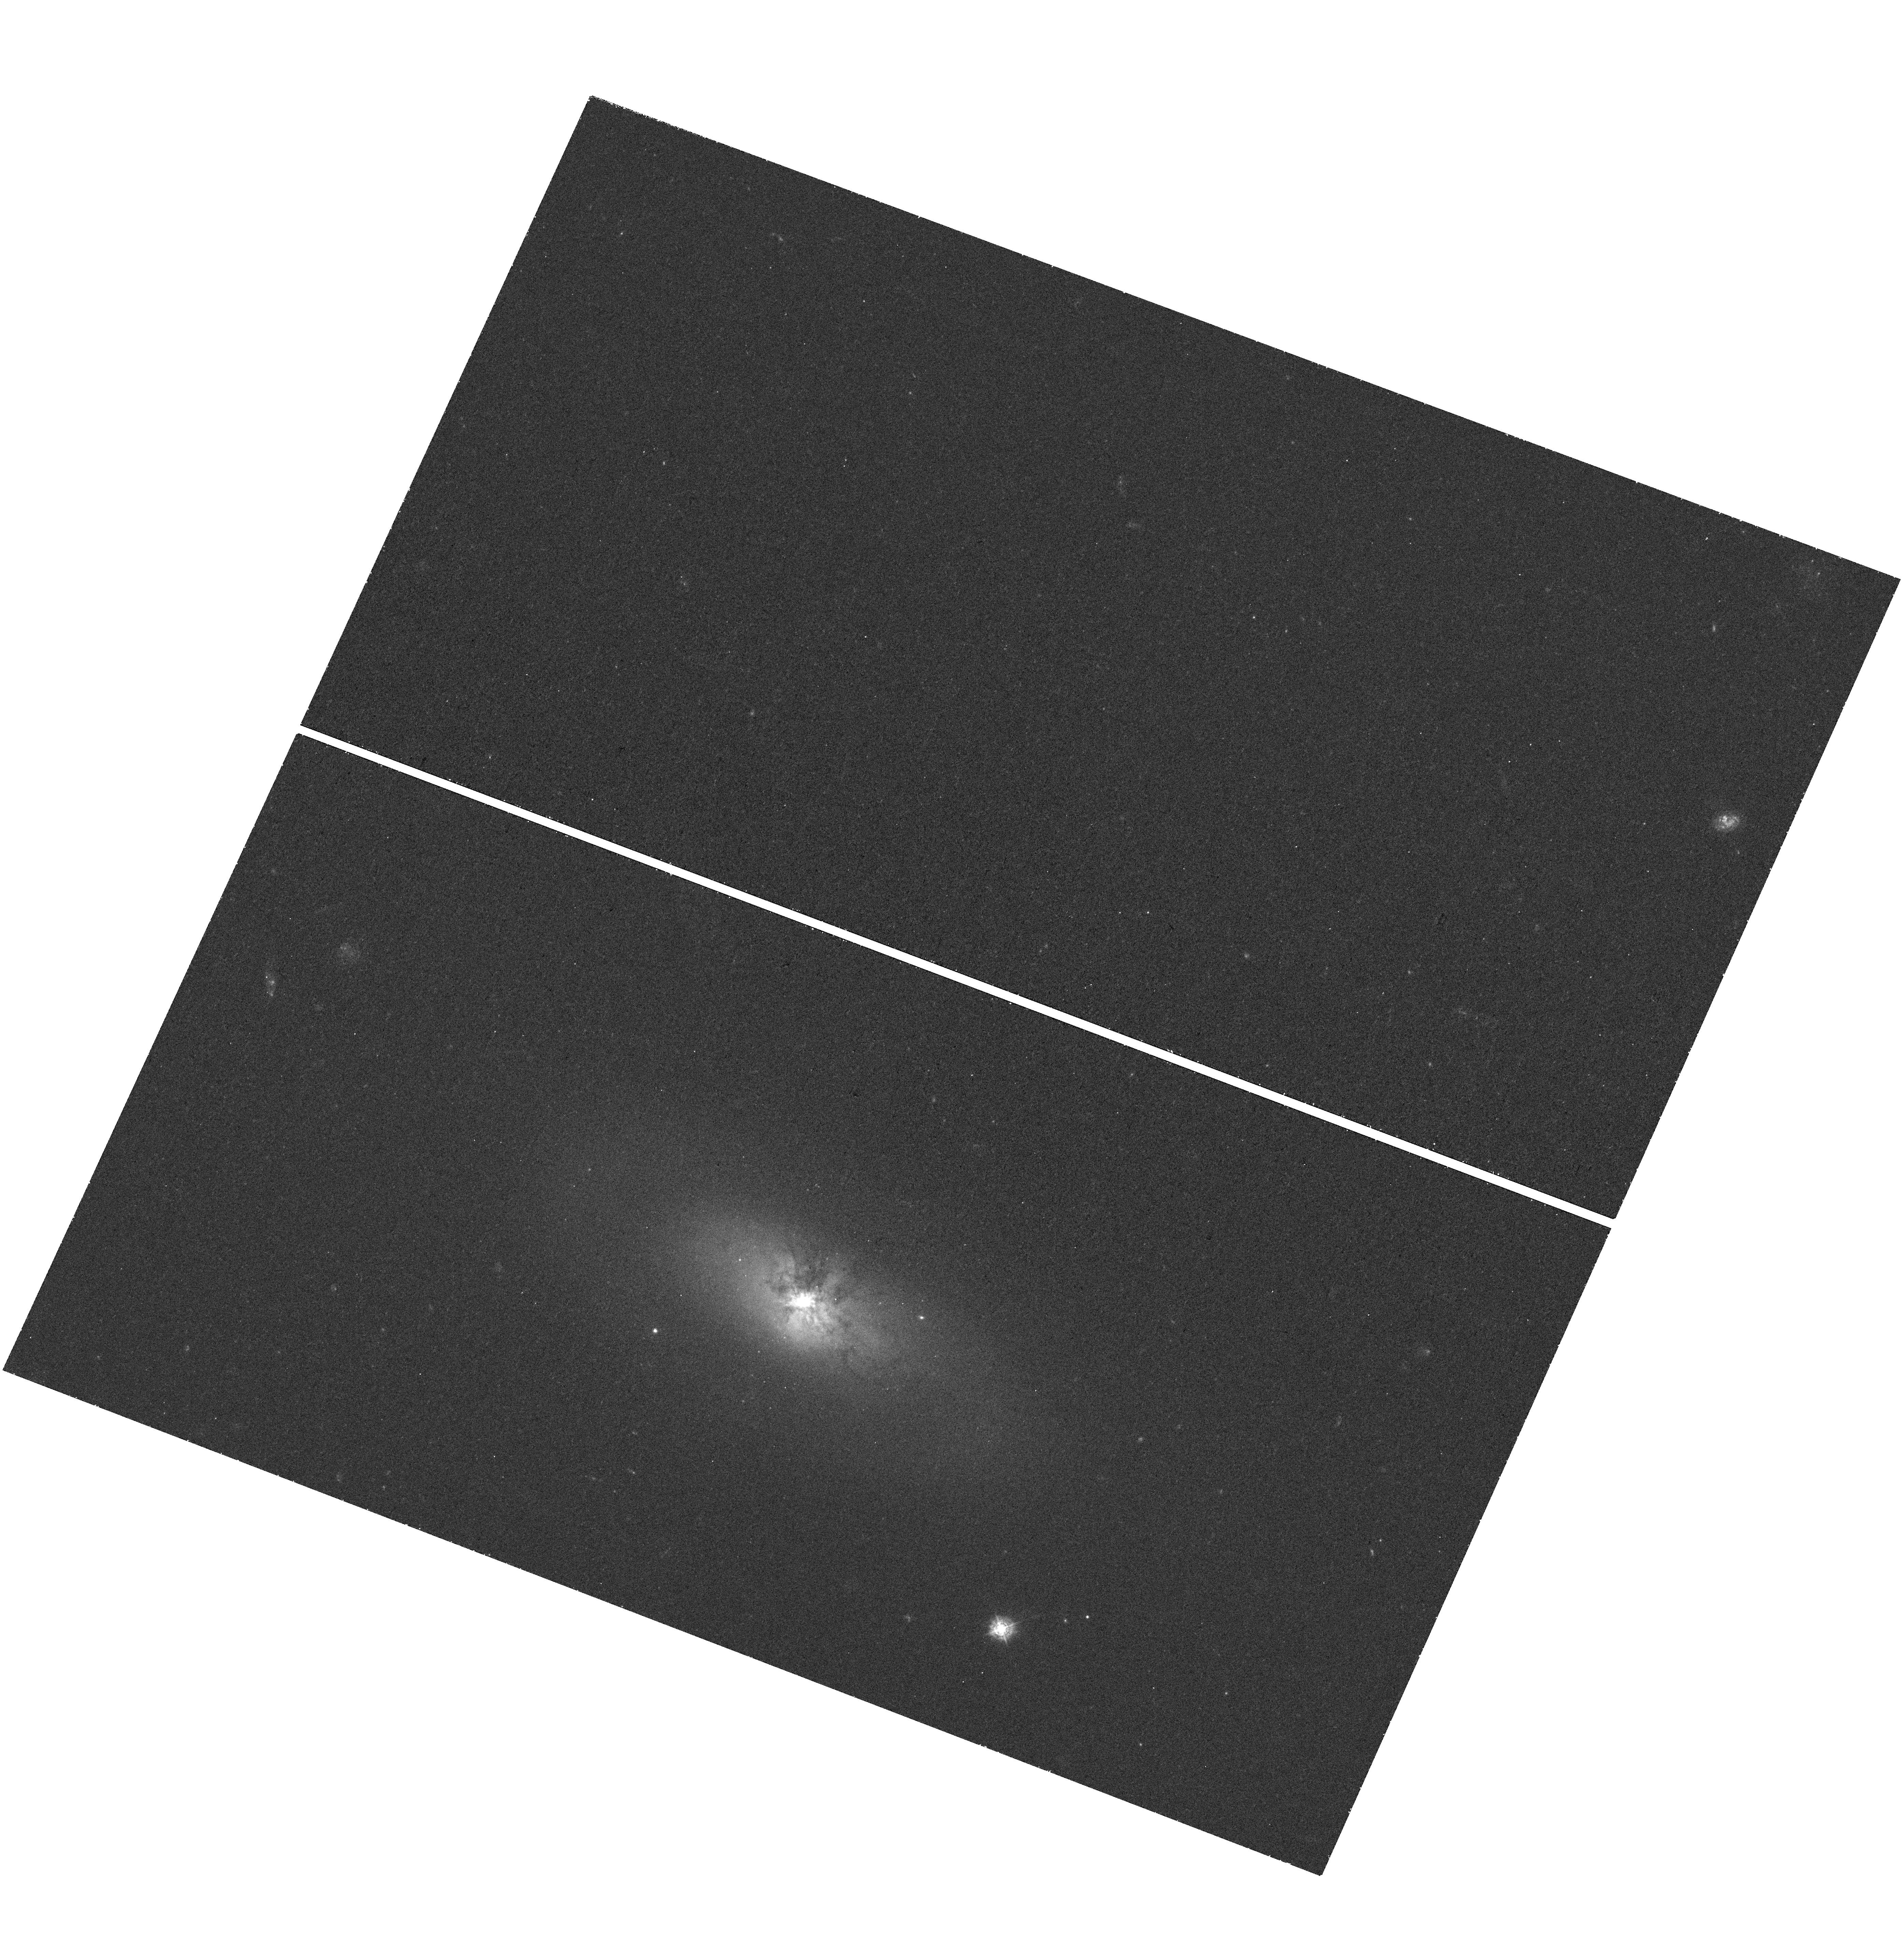
Target: NGC-4355
Instrument: WFC3/UVIS
Filter: F336W
Exposure: 42 min
Observation ID: hst_14728_02_wfc3_uvis_f336w_ida602

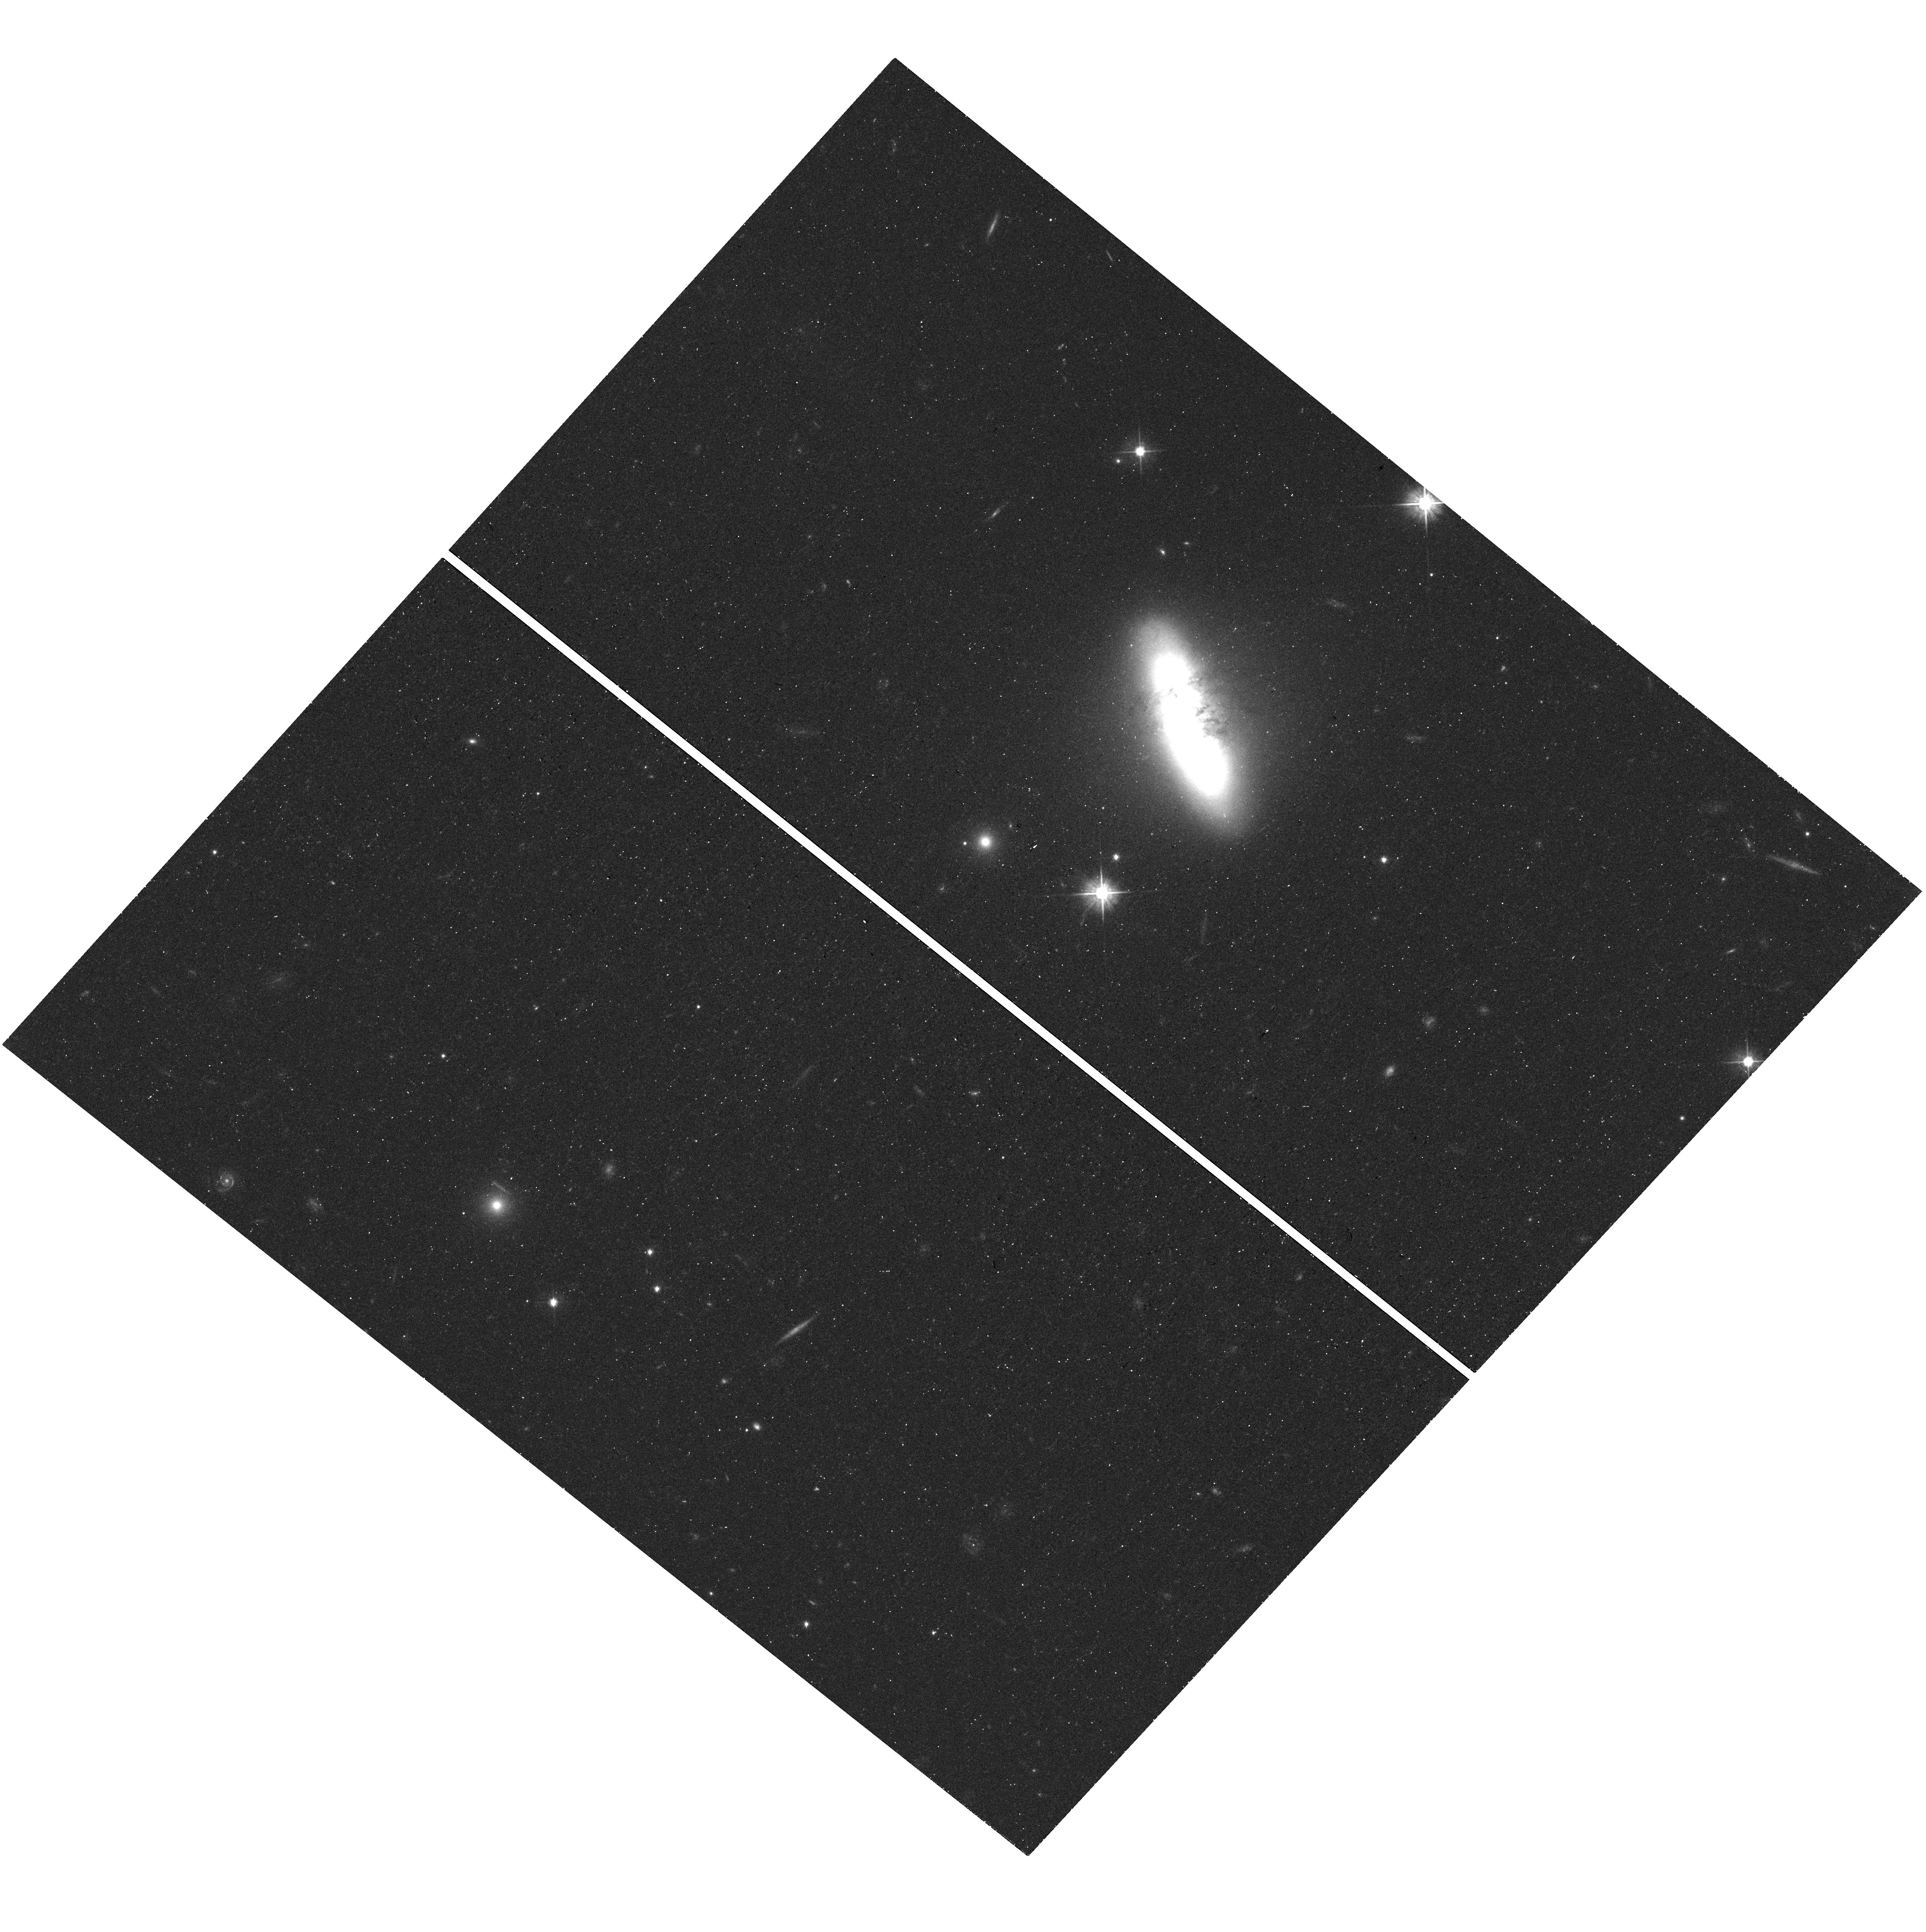
Target: CGCG-049-057
Instrument: WFC3/UVIS
Filter: F555W
Exposure: 16 min
Observation ID: hst_14728_03_wfc3_uvis_f555w_ida603

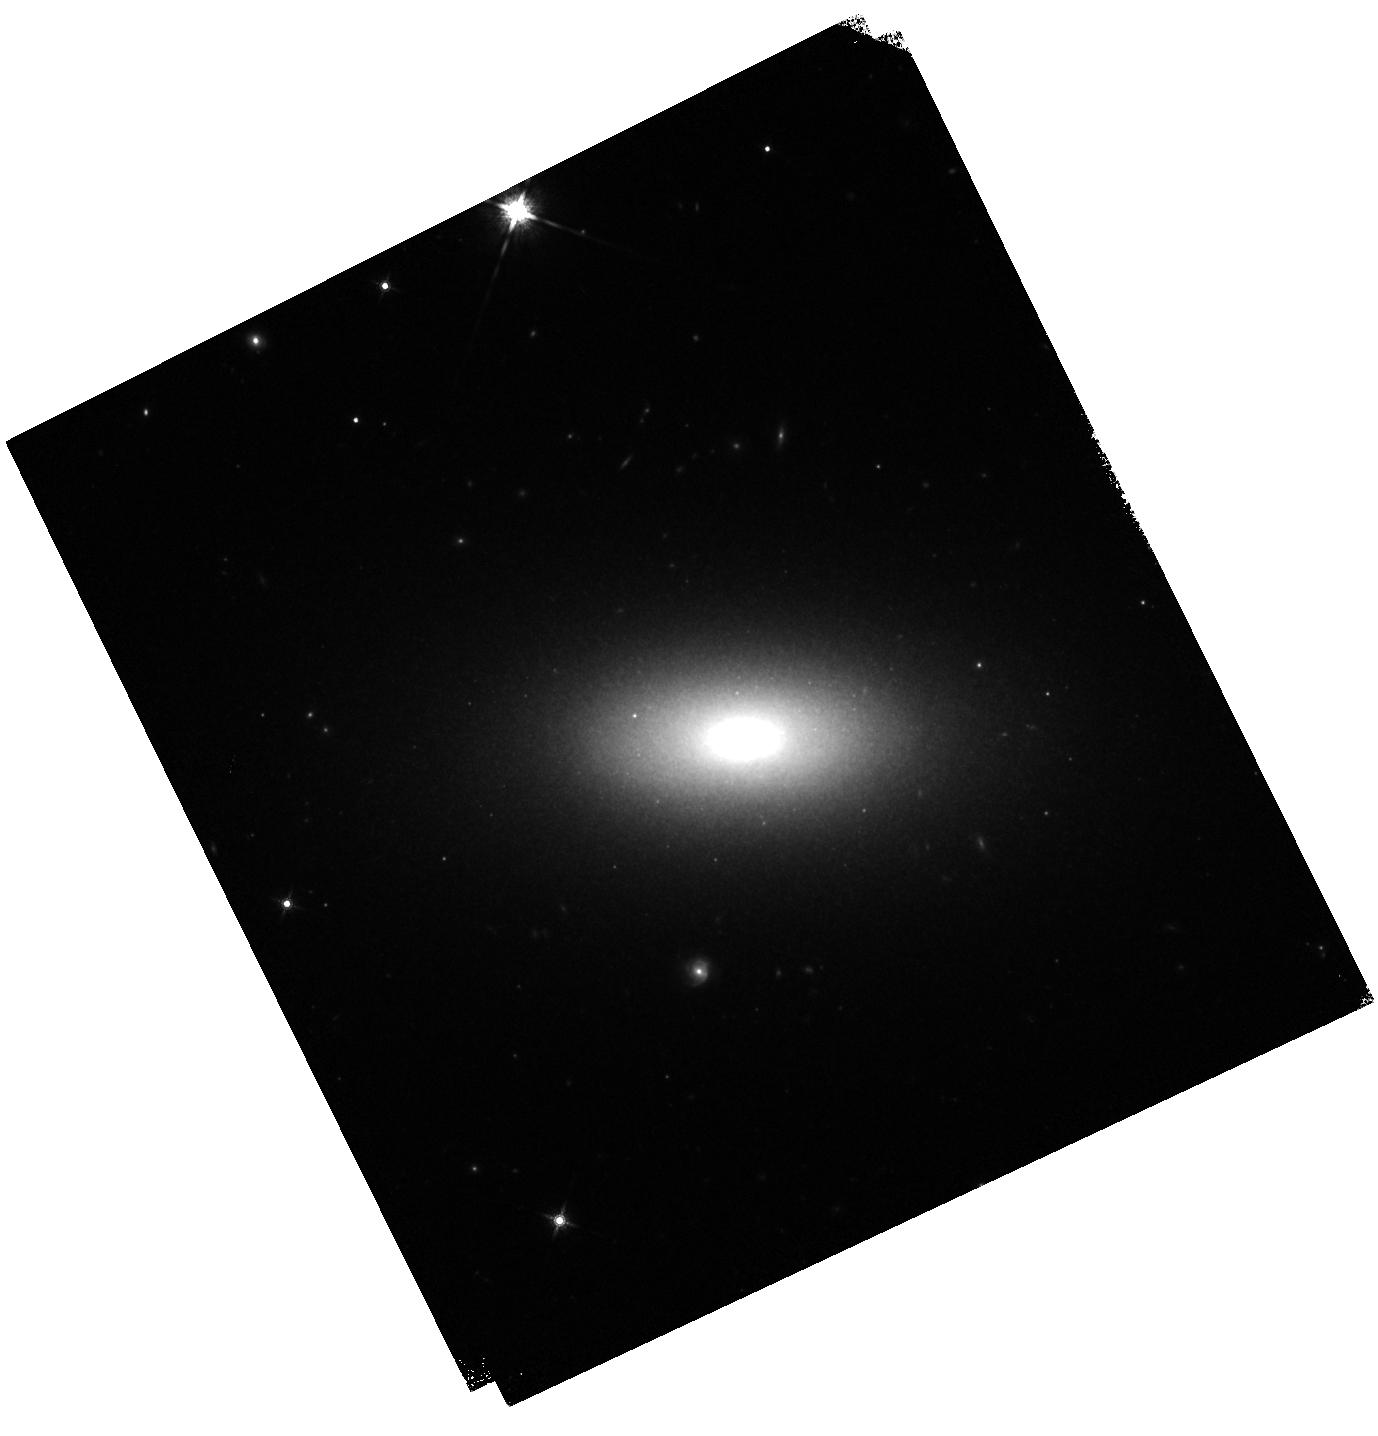
Target: NGC-1377
Instrument: WFC3/IR
Filter: F160W
Exposure: 6 min
Observation ID: hst_14728_01_wfc3_ir_f160w_ida601

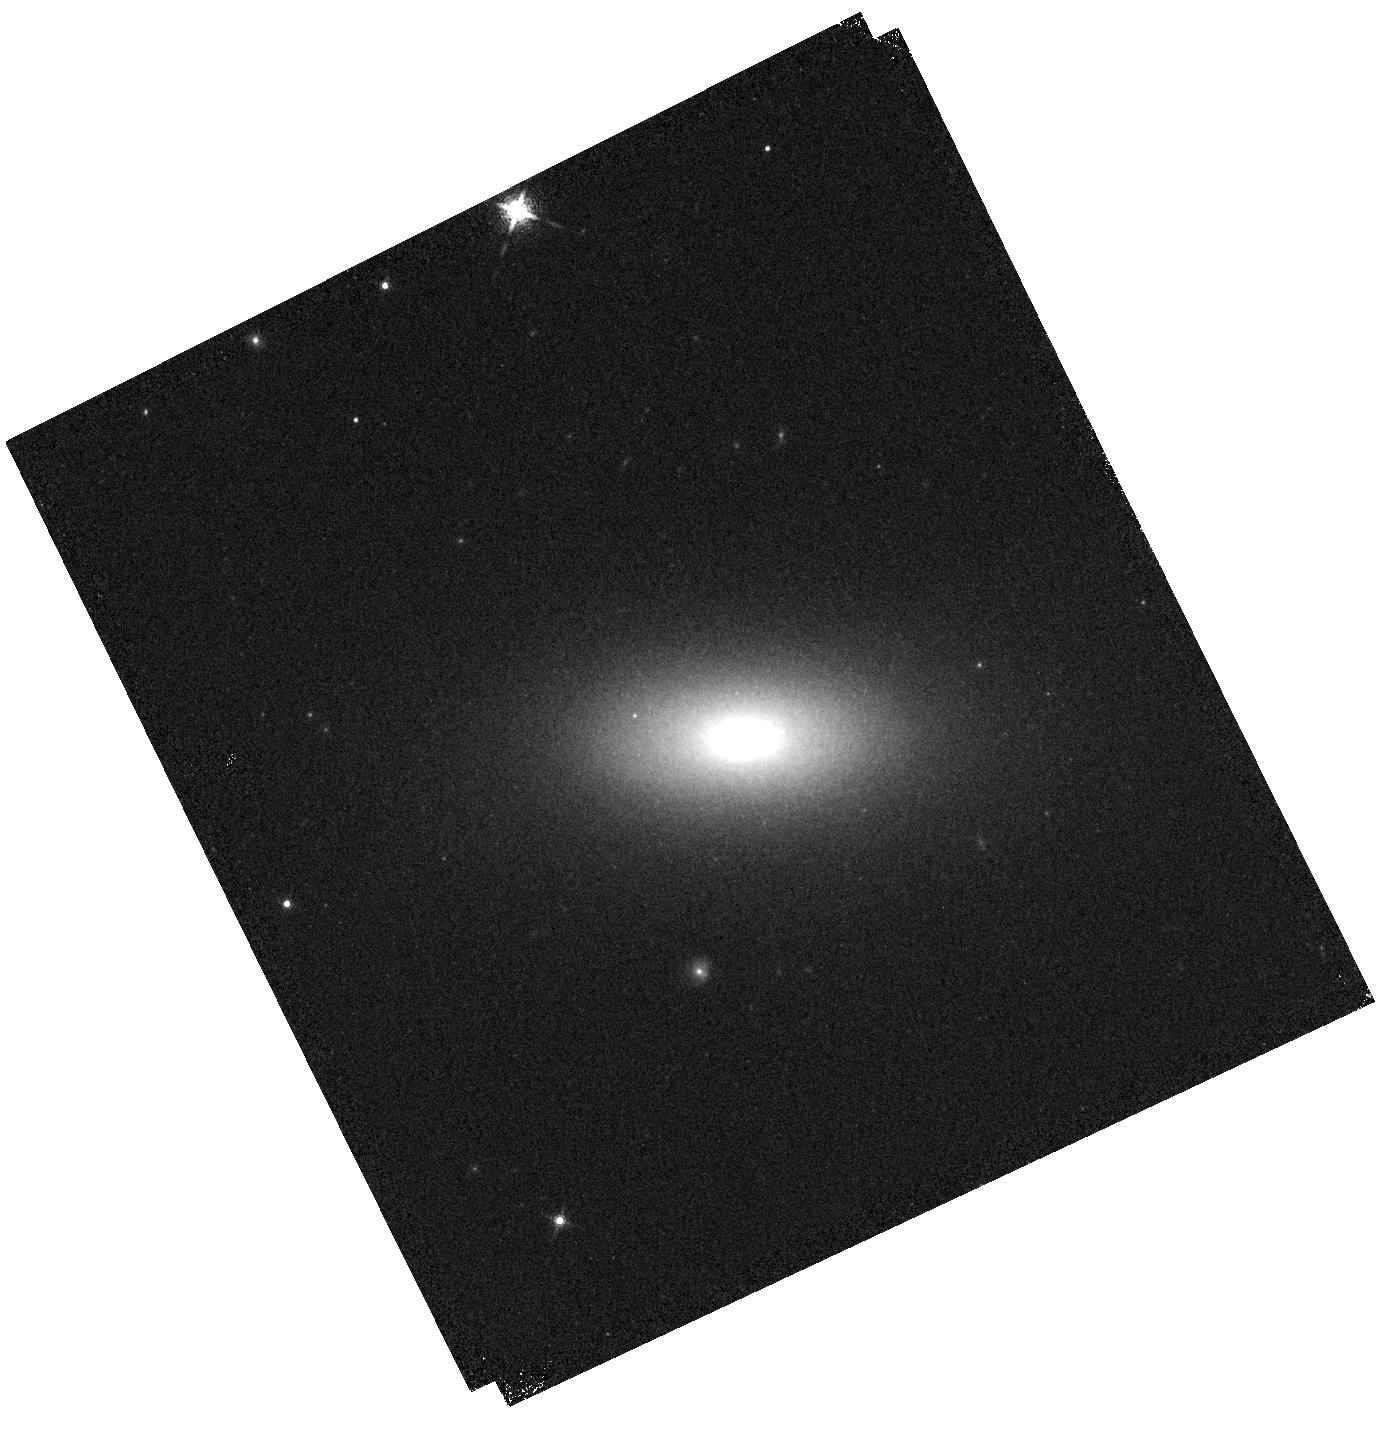
Target: NGC-1377
Instrument: WFC3/IR
Filter: F164N
Exposure: 10 min
Observation ID: hst_14728_01_wfc3_ir_f164n_ida601

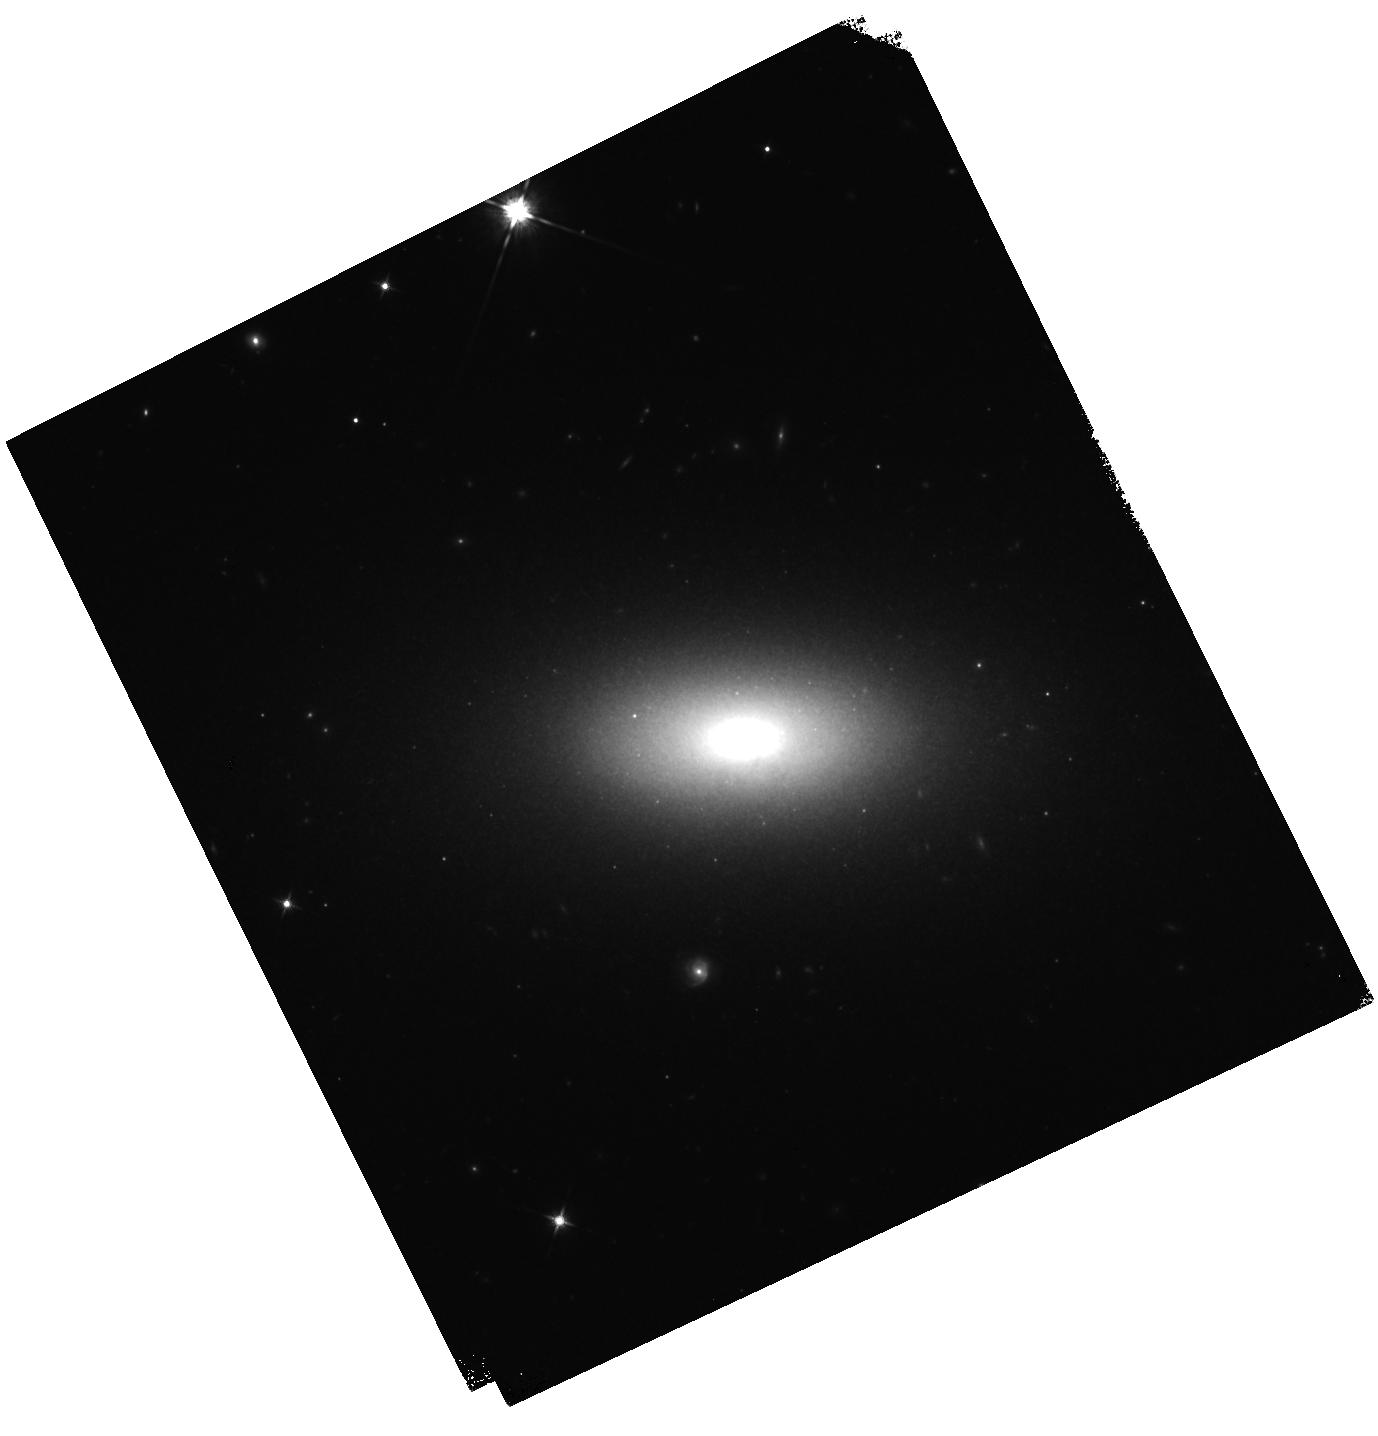
Target: NGC-1377
Instrument: WFC3/IR
Filter: F125W
Exposure: 12 min
Observation ID: hst_14728_01_wfc3_ir_f125w_ida601

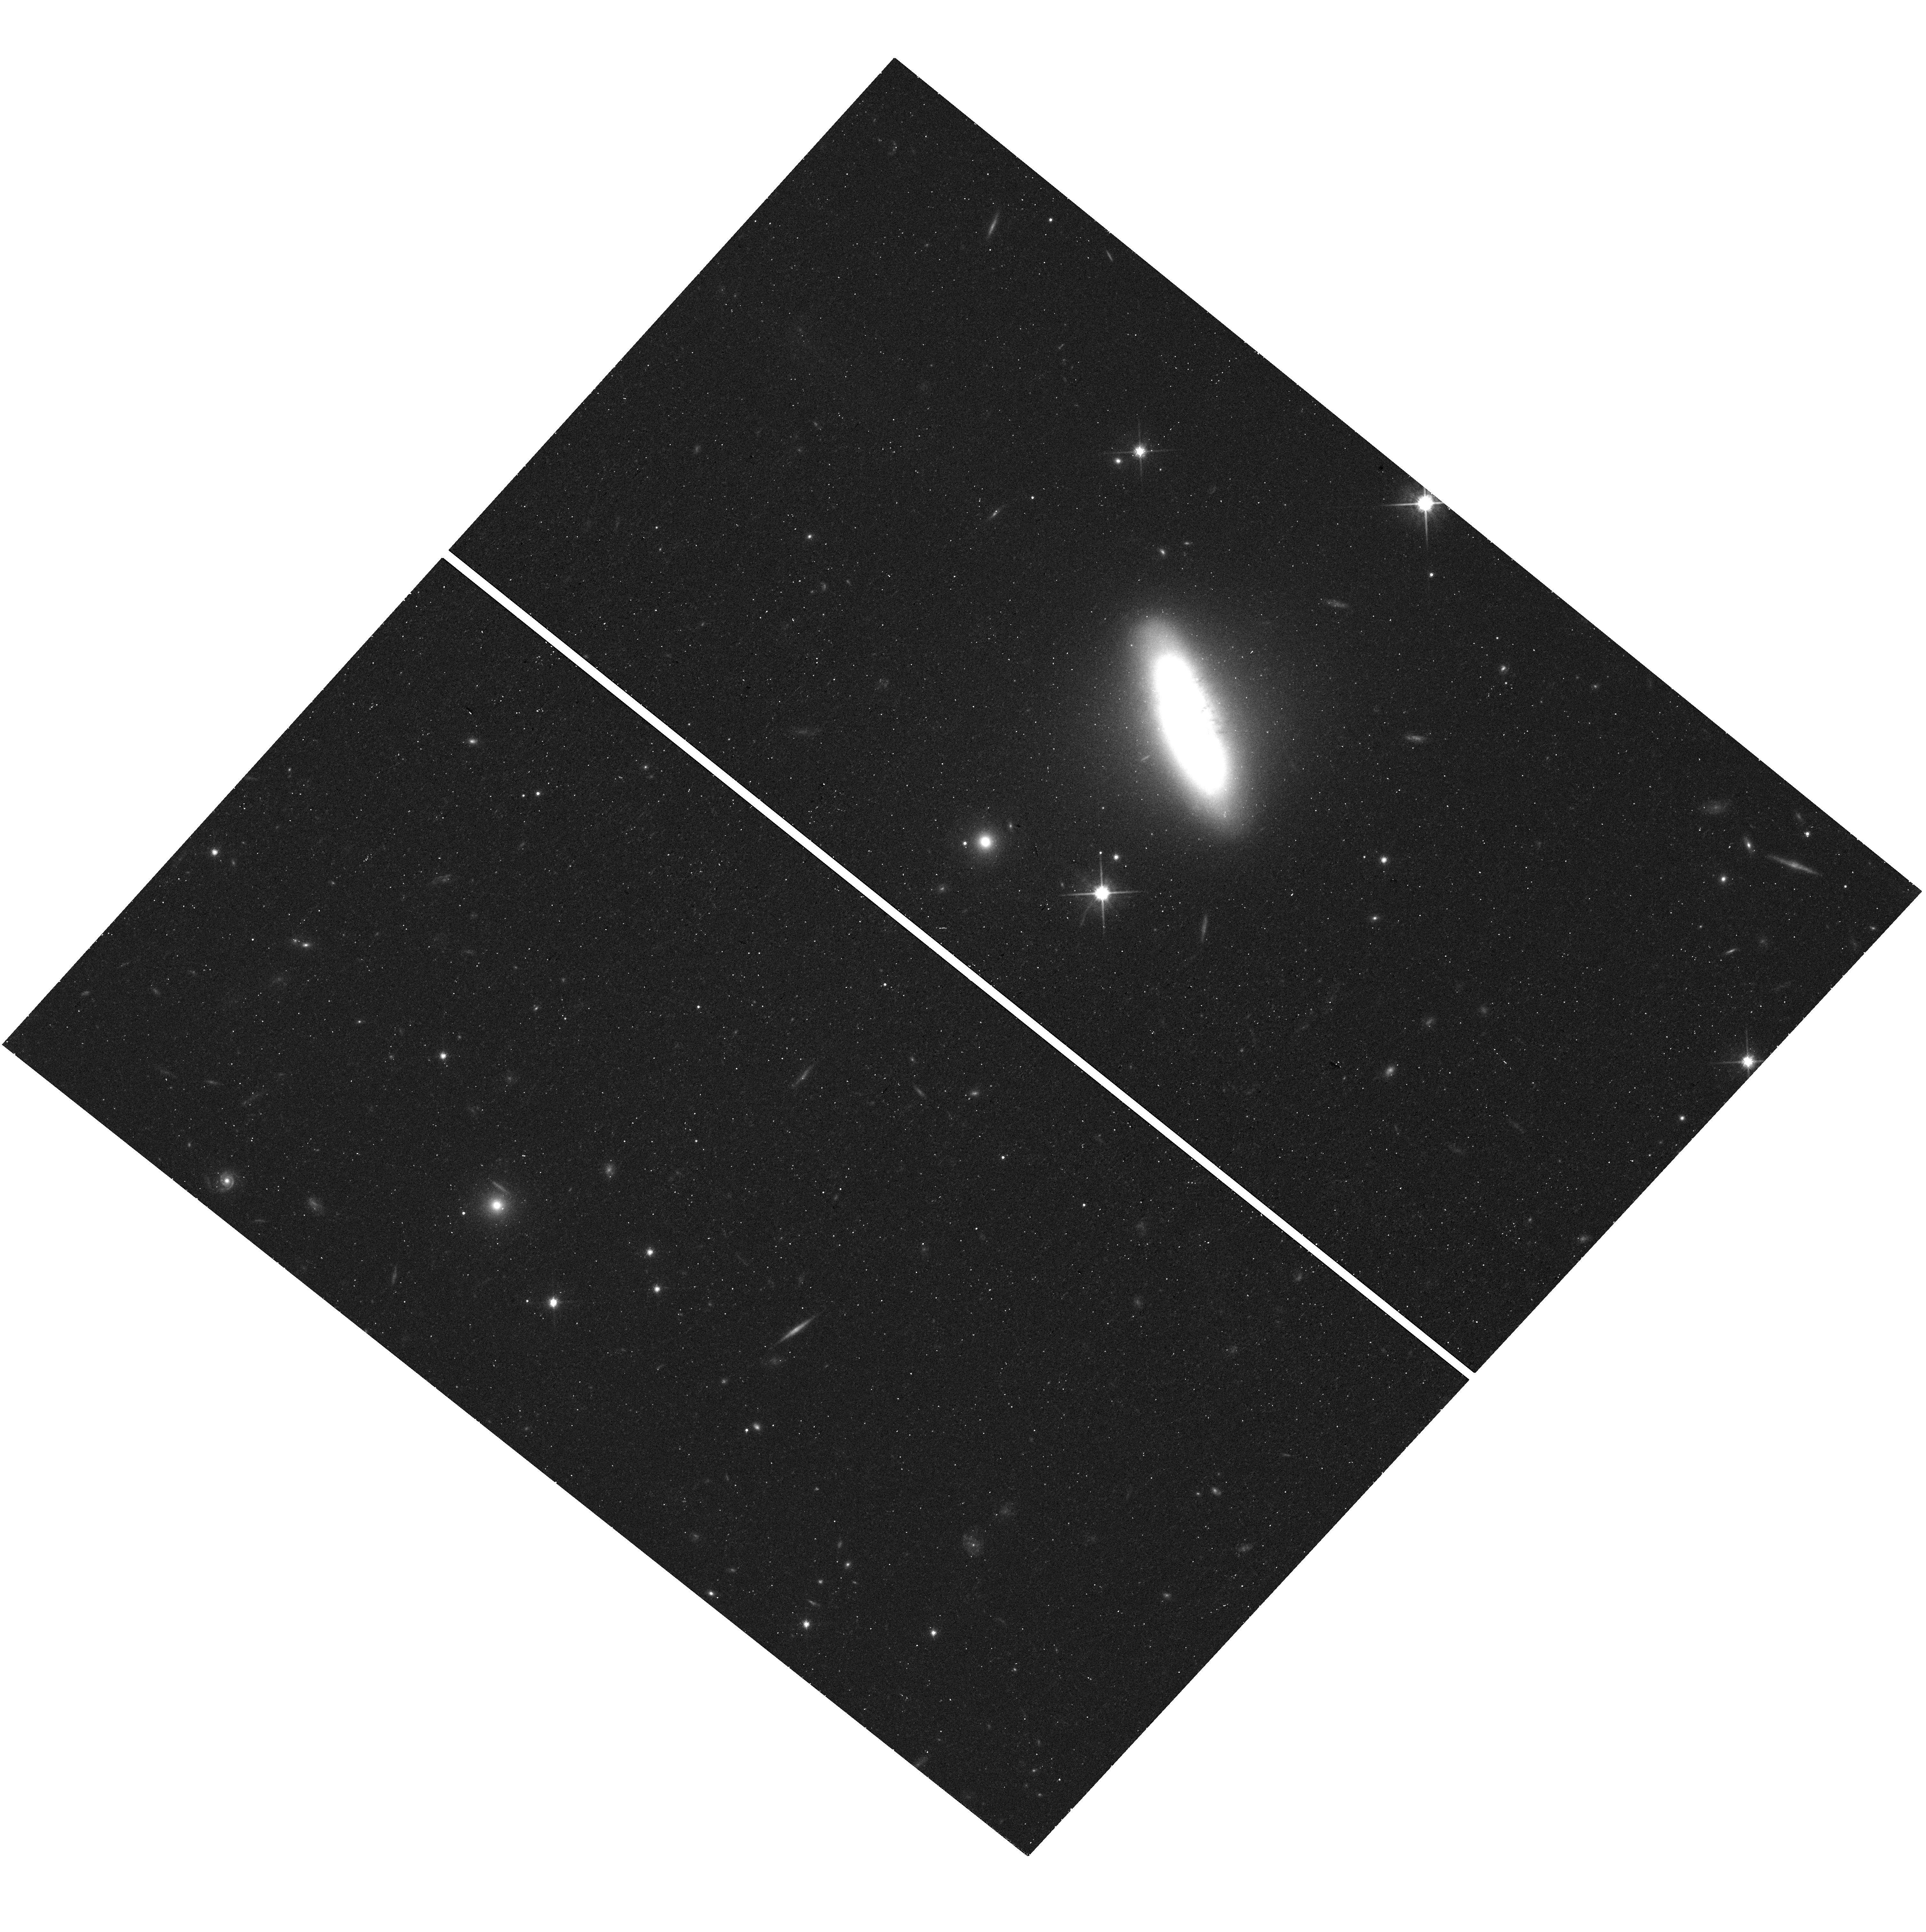
Target: CGCG-049-057
Instrument: WFC3/UVIS
Filter: F814W
Exposure: 17 min
Observation ID: hst_14728_03_wfc3_uvis_f814w_ida603

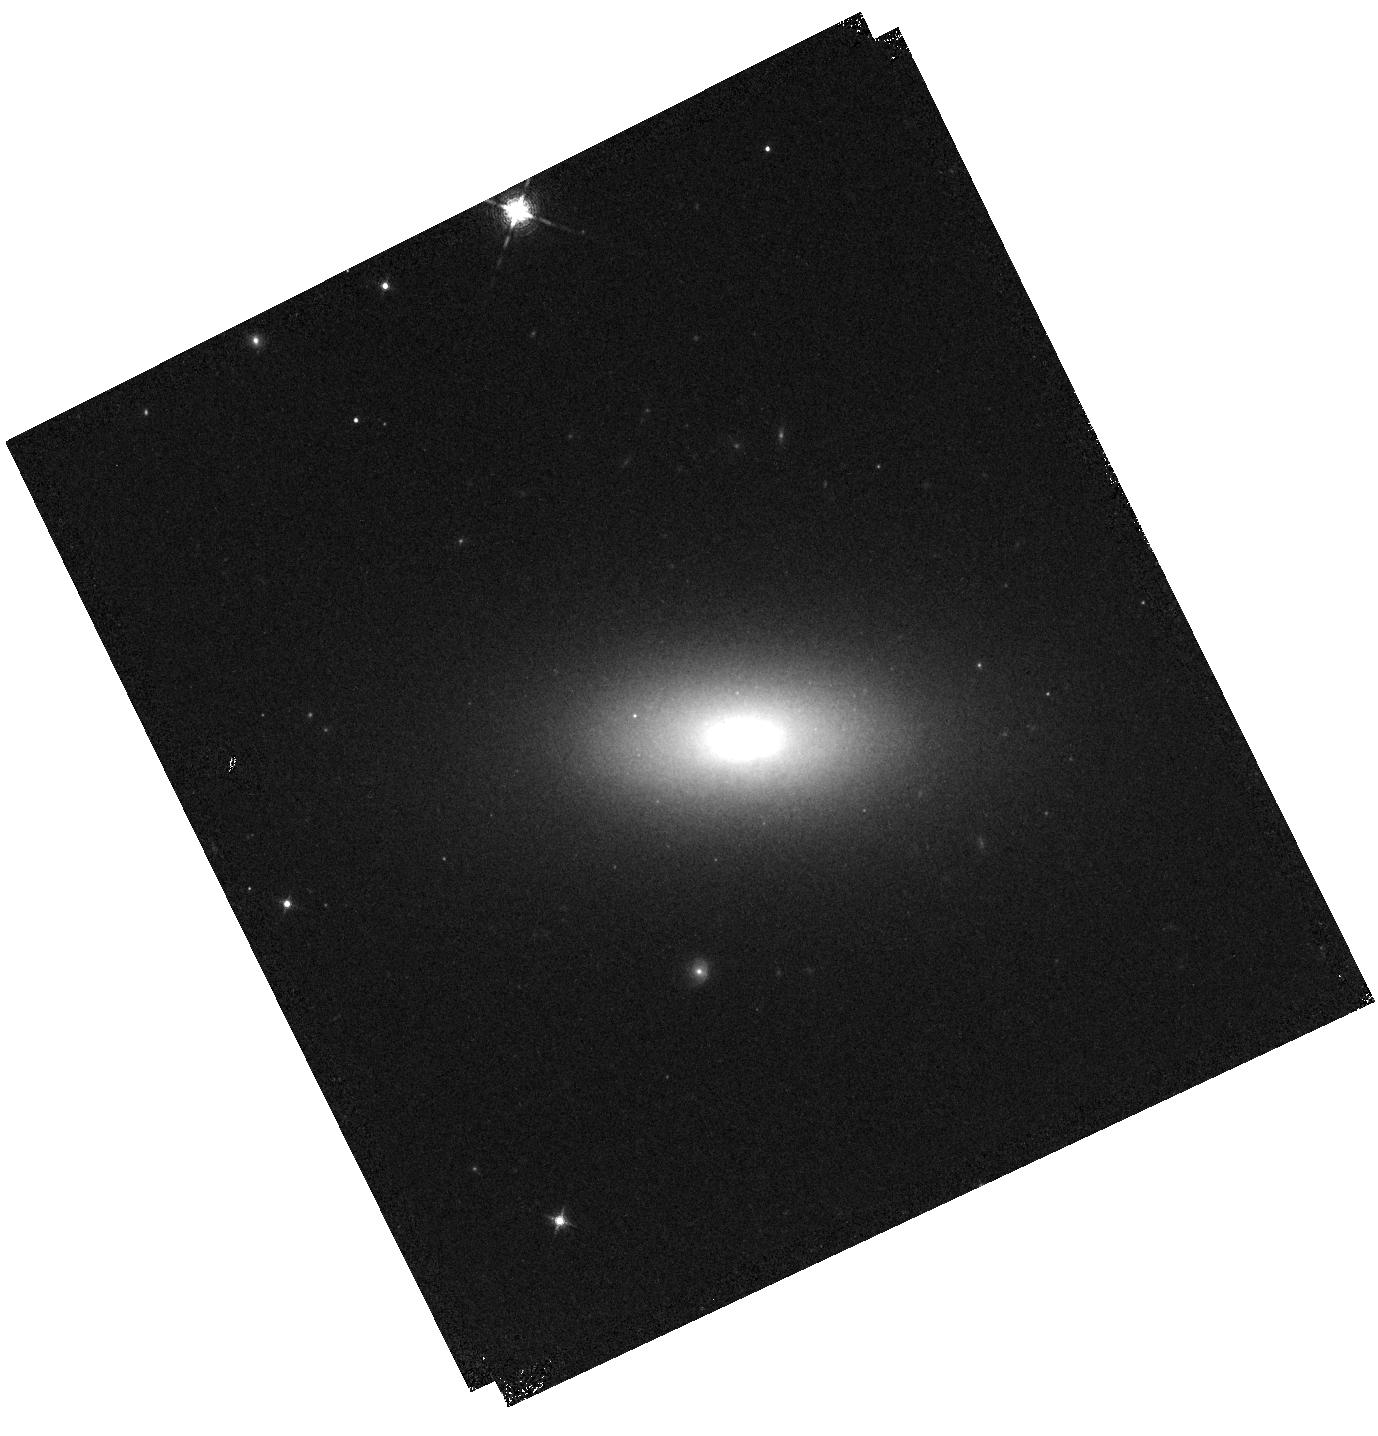
Target: NGC-1377
Instrument: WFC3/IR
Filter: F128N
Exposure: 17 min
Observation ID: hst_14728_01_wfc3_ir_f128n_ida601

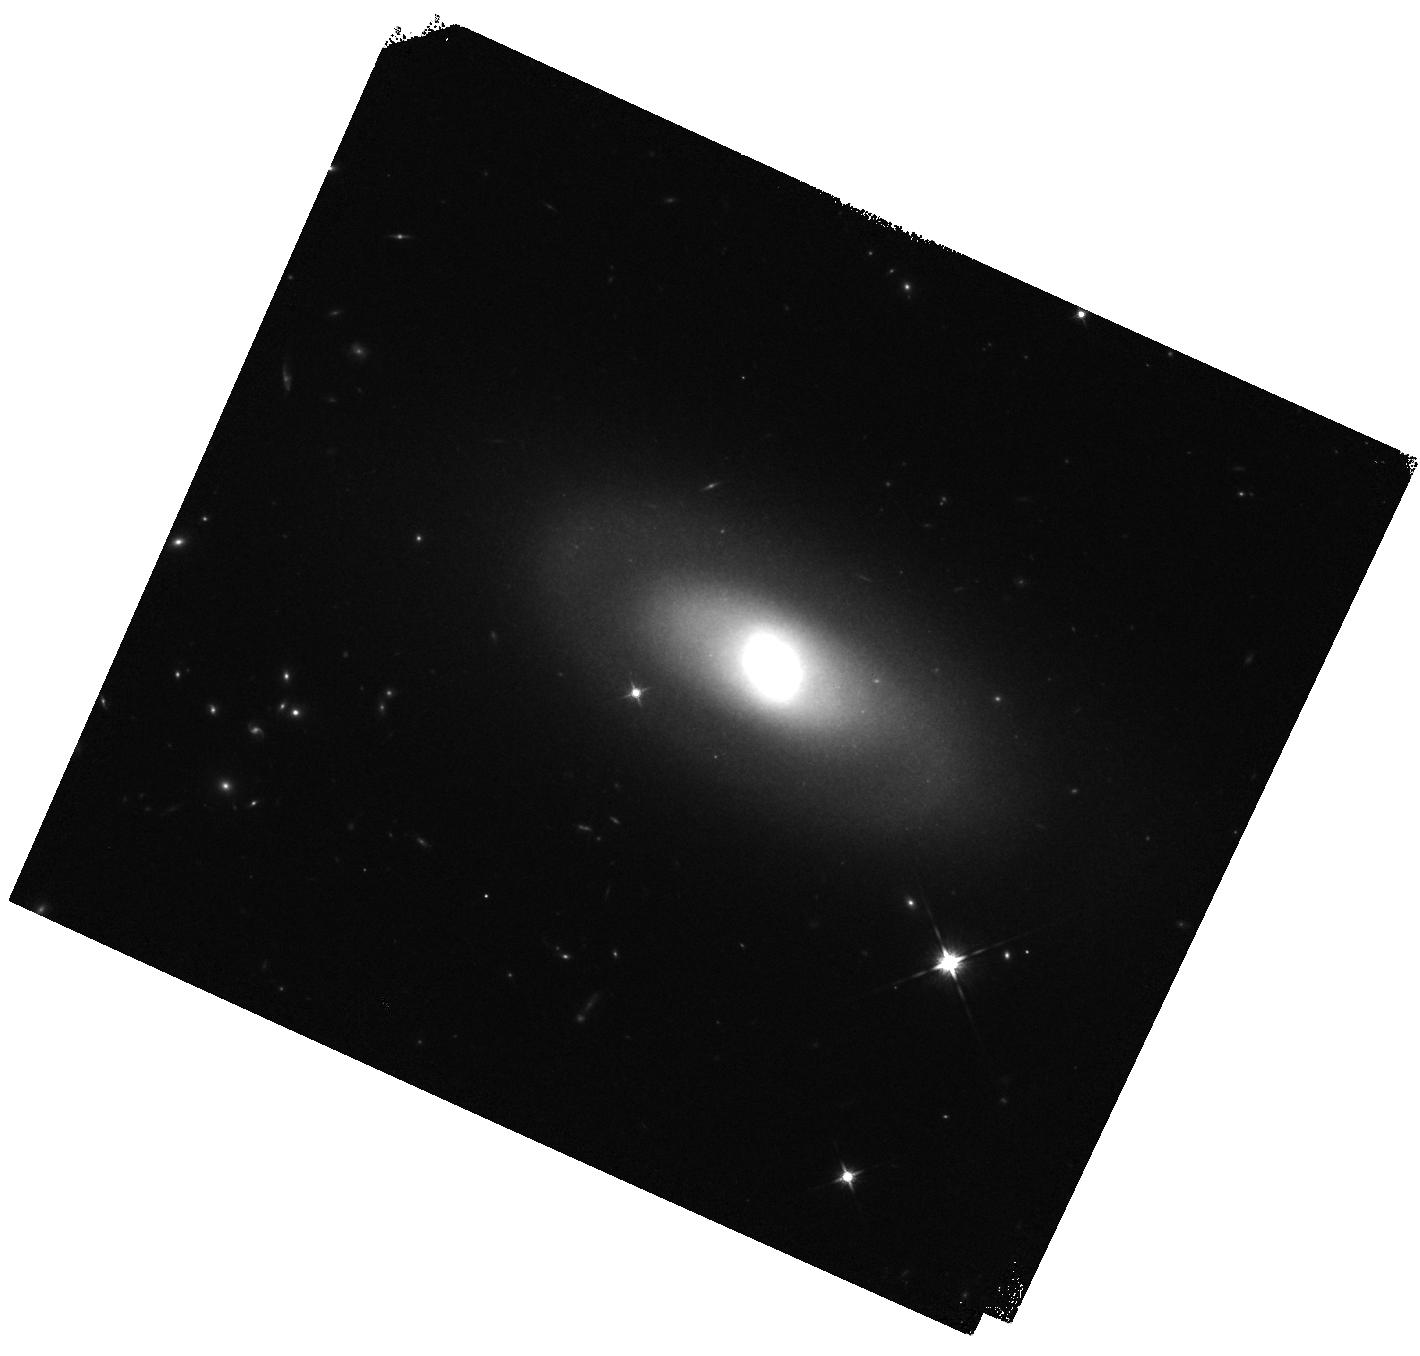
Target: NGC-4355
Instrument: WFC3/IR
Filter: F125W
Exposure: 5 min
Observation ID: hst_14728_02_wfc3_ir_f125w_ida602

Hearts of Darkness: Compact Obscured Nuclei in S0/a Galaxies (PI: Gallagher, John S.)

Recent high angular resolution millimeter observations have revealed extrordinary features in the centers of nearby S0/a galaxies. These nuclei are compact (< 100 pc) and heavily obscured by ~1E7-1E8 Msun of dense, dusty gas at levels that challenge ALMA. The three archetypal compact obscured nuclei (CONs) that we are targeting for HST UVOIR imaging are luminous FIR sources without obvious starbursts which suggests that the CONs are associated with AGN in a previously unrecognized type of SMBH growth phase. Our molecular line observations detect substantial molecular inflows and outflows from our targeted CONs, including a highly collimated molecular jet in NGC 1377; these systems are in dynamic states with significant momentum transfers within their gas. Because of the challenges associated with directly observing CONs even at millimeter wavelengths, these objects are best studied through their effects on the surrounding environment. Thus, we propose to obtain WFC3 HST imaging in the UVOIR to extend our understanding of the relationship between CONs and their host systems. The primary objectives of this HST project include measuring dust absorption to map the 3D structure of the ISM out to kiloparsec scales and to thereby constrain the mechanisms responsible for the dynamic behavior of the gas. The unique resolution and wavelength coverage of WFC3 images also will allow us to explore dust-to-gas ratios and CO-H2 conversion factors, assess the levels of recent star formation and seek evidence of past galaxy interactions which might produce CONs in otherwise quiescent galaxies.